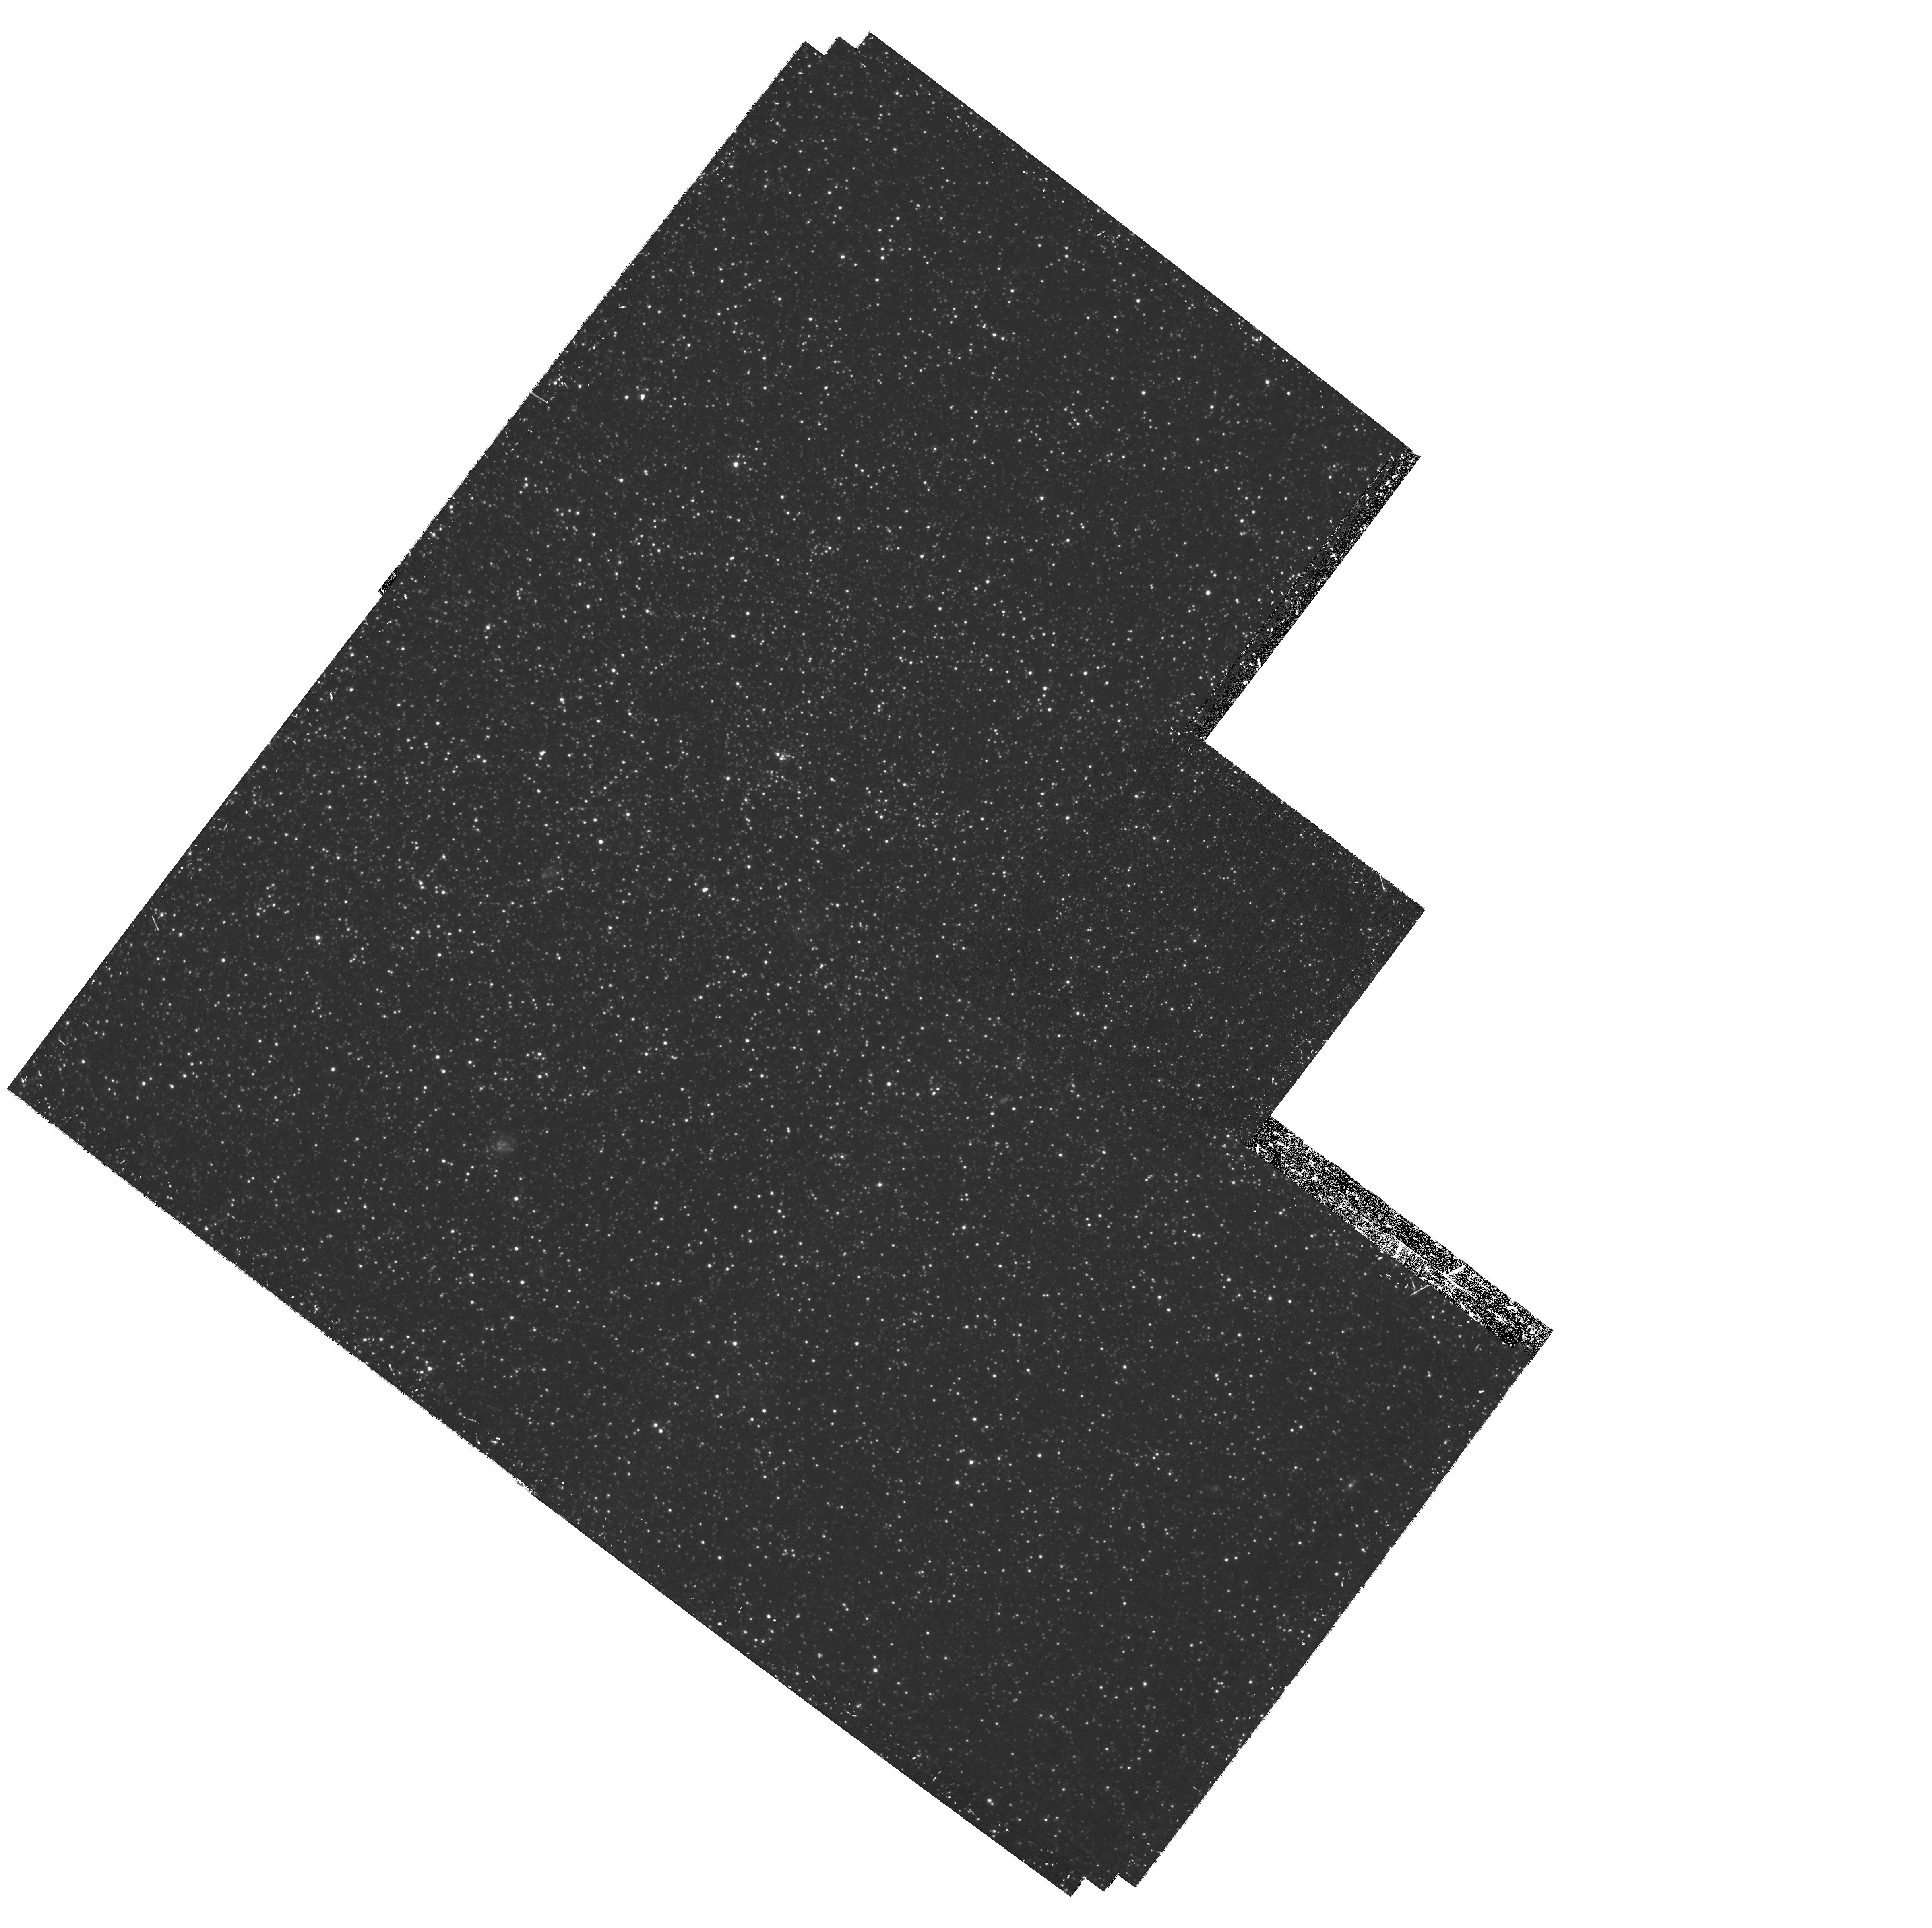
Target: LEO-I-B. Instrument: WFPC2/PC. Filter: F450W. Exposure: 1.4 h. Observation ID: hst_10520_52_wfpc2_pc_f450w_u9gz52

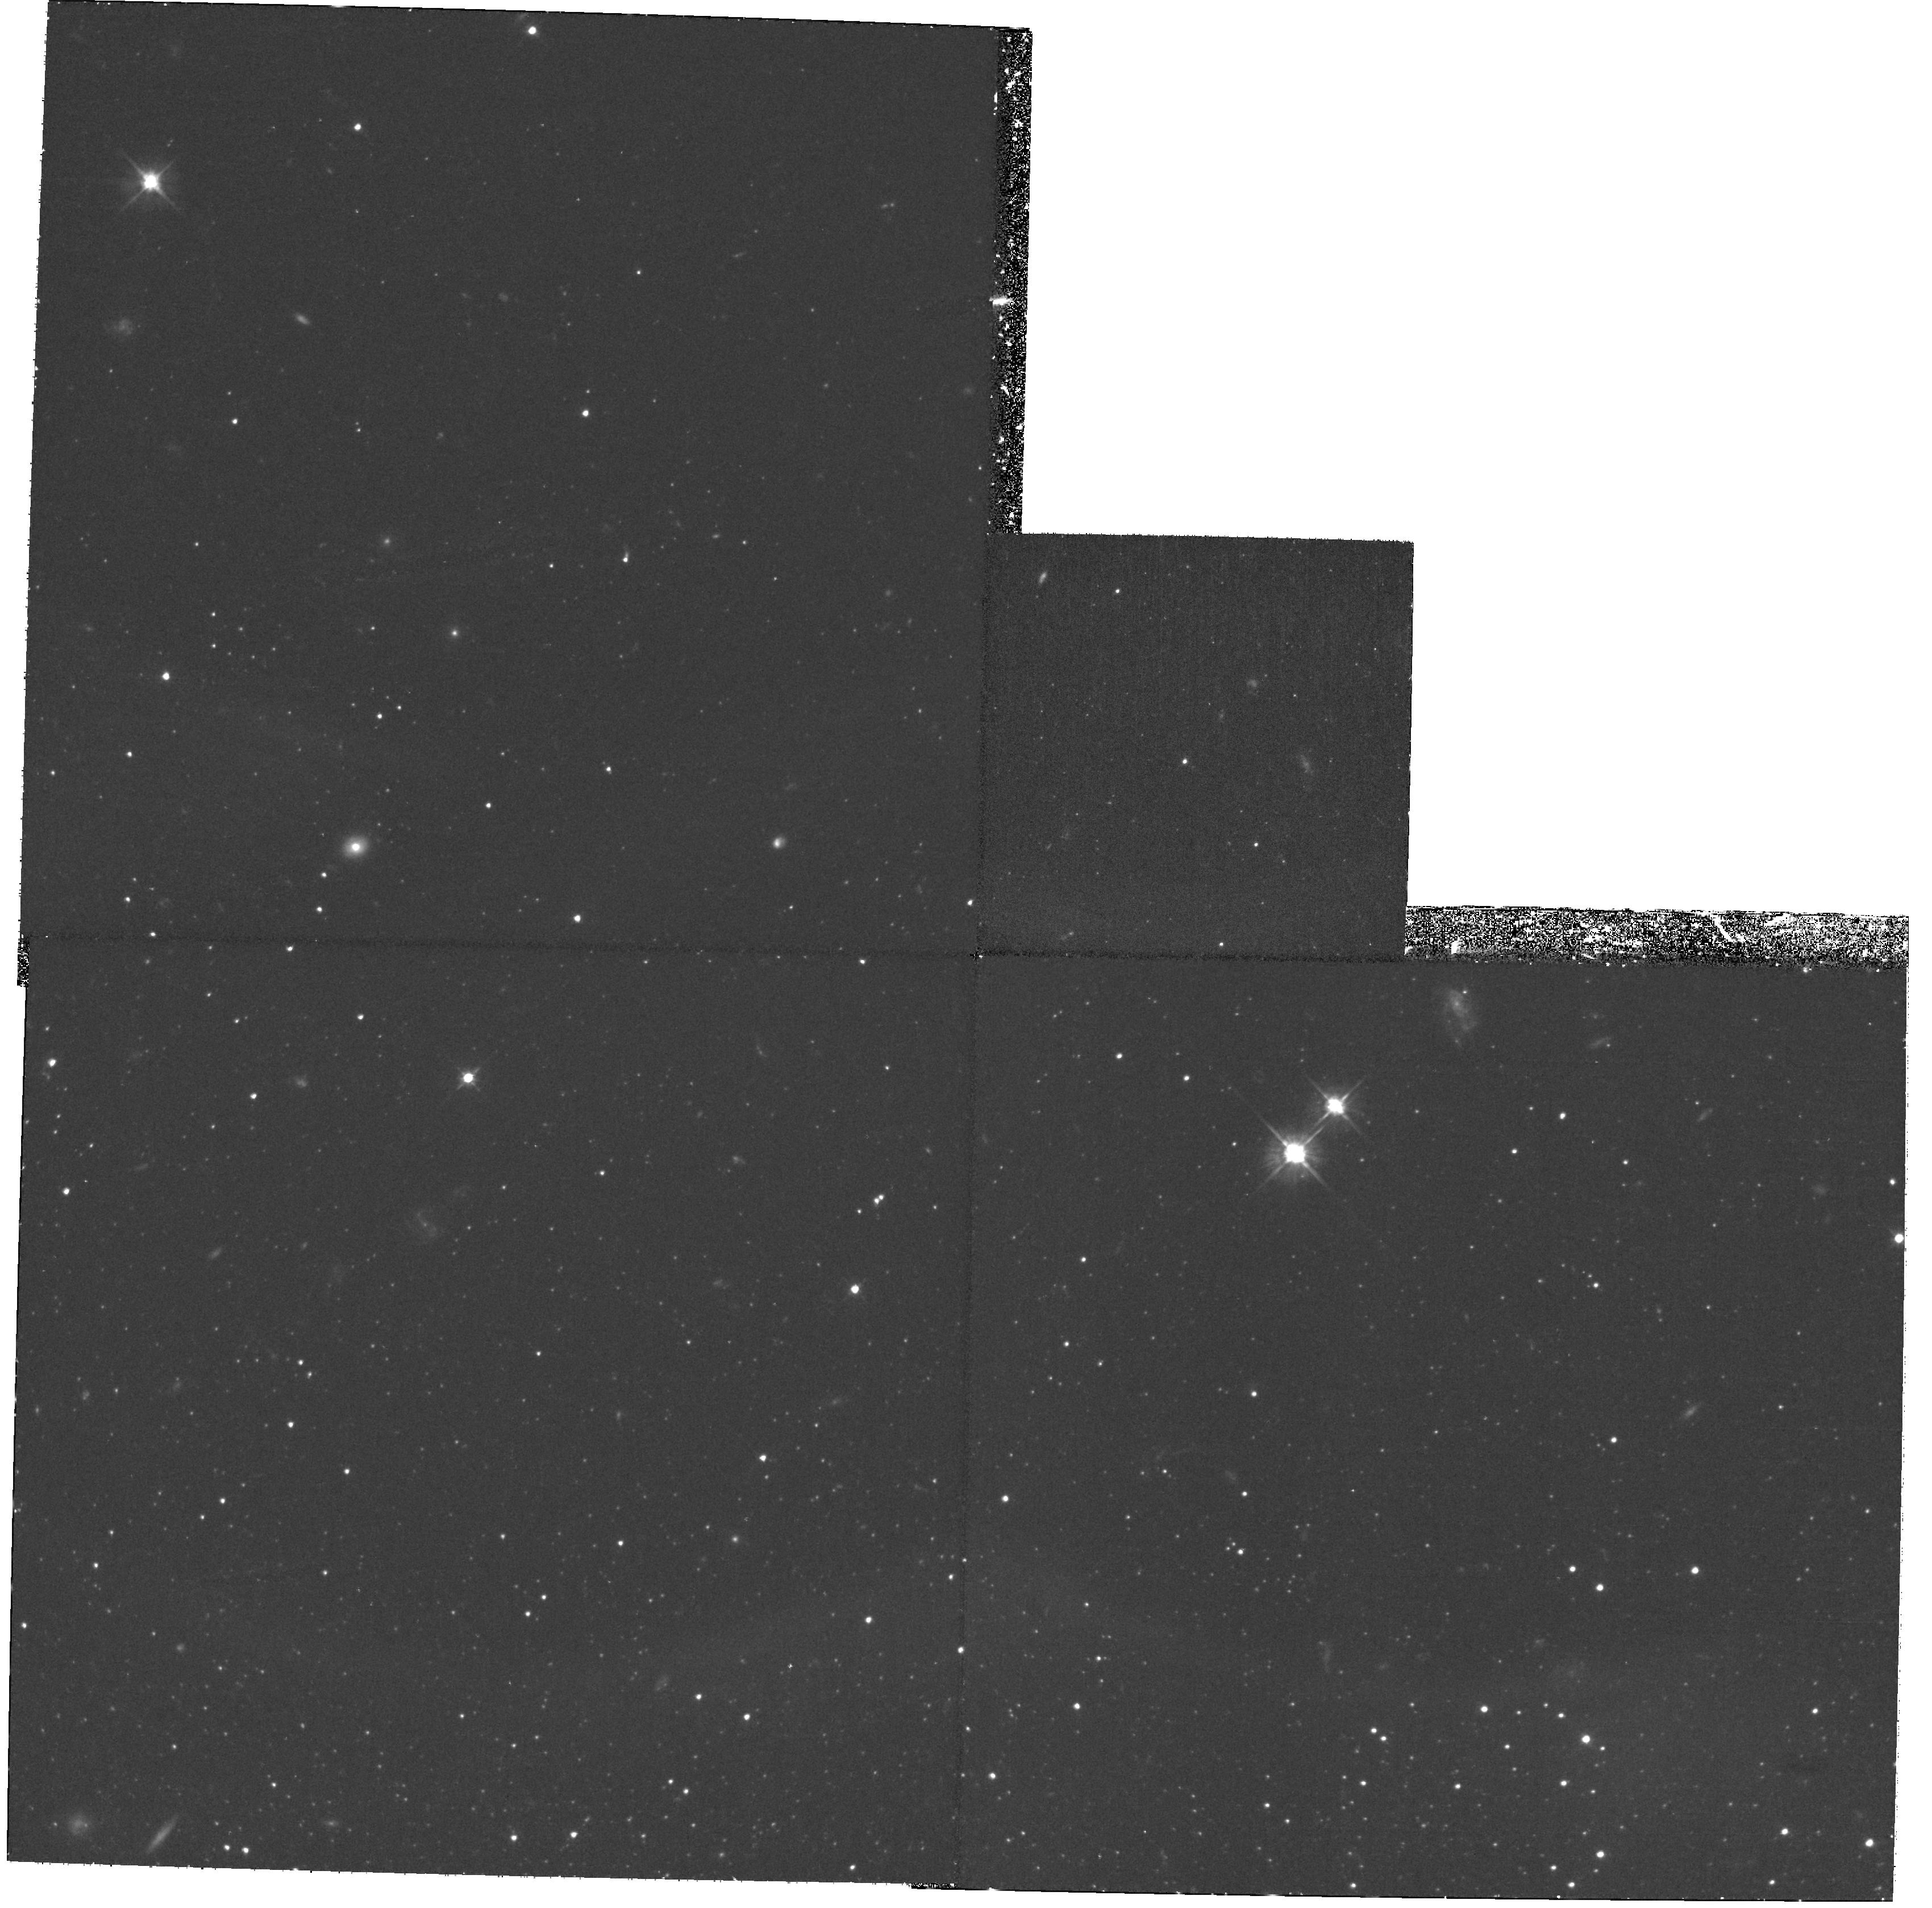
Target: LEO-I. Instrument: WFPC2/PC. Filter: F555W. Exposure: 1.8 h. Observation ID: hst_10520_02_wfpc2_pc_f555w_u9gz02

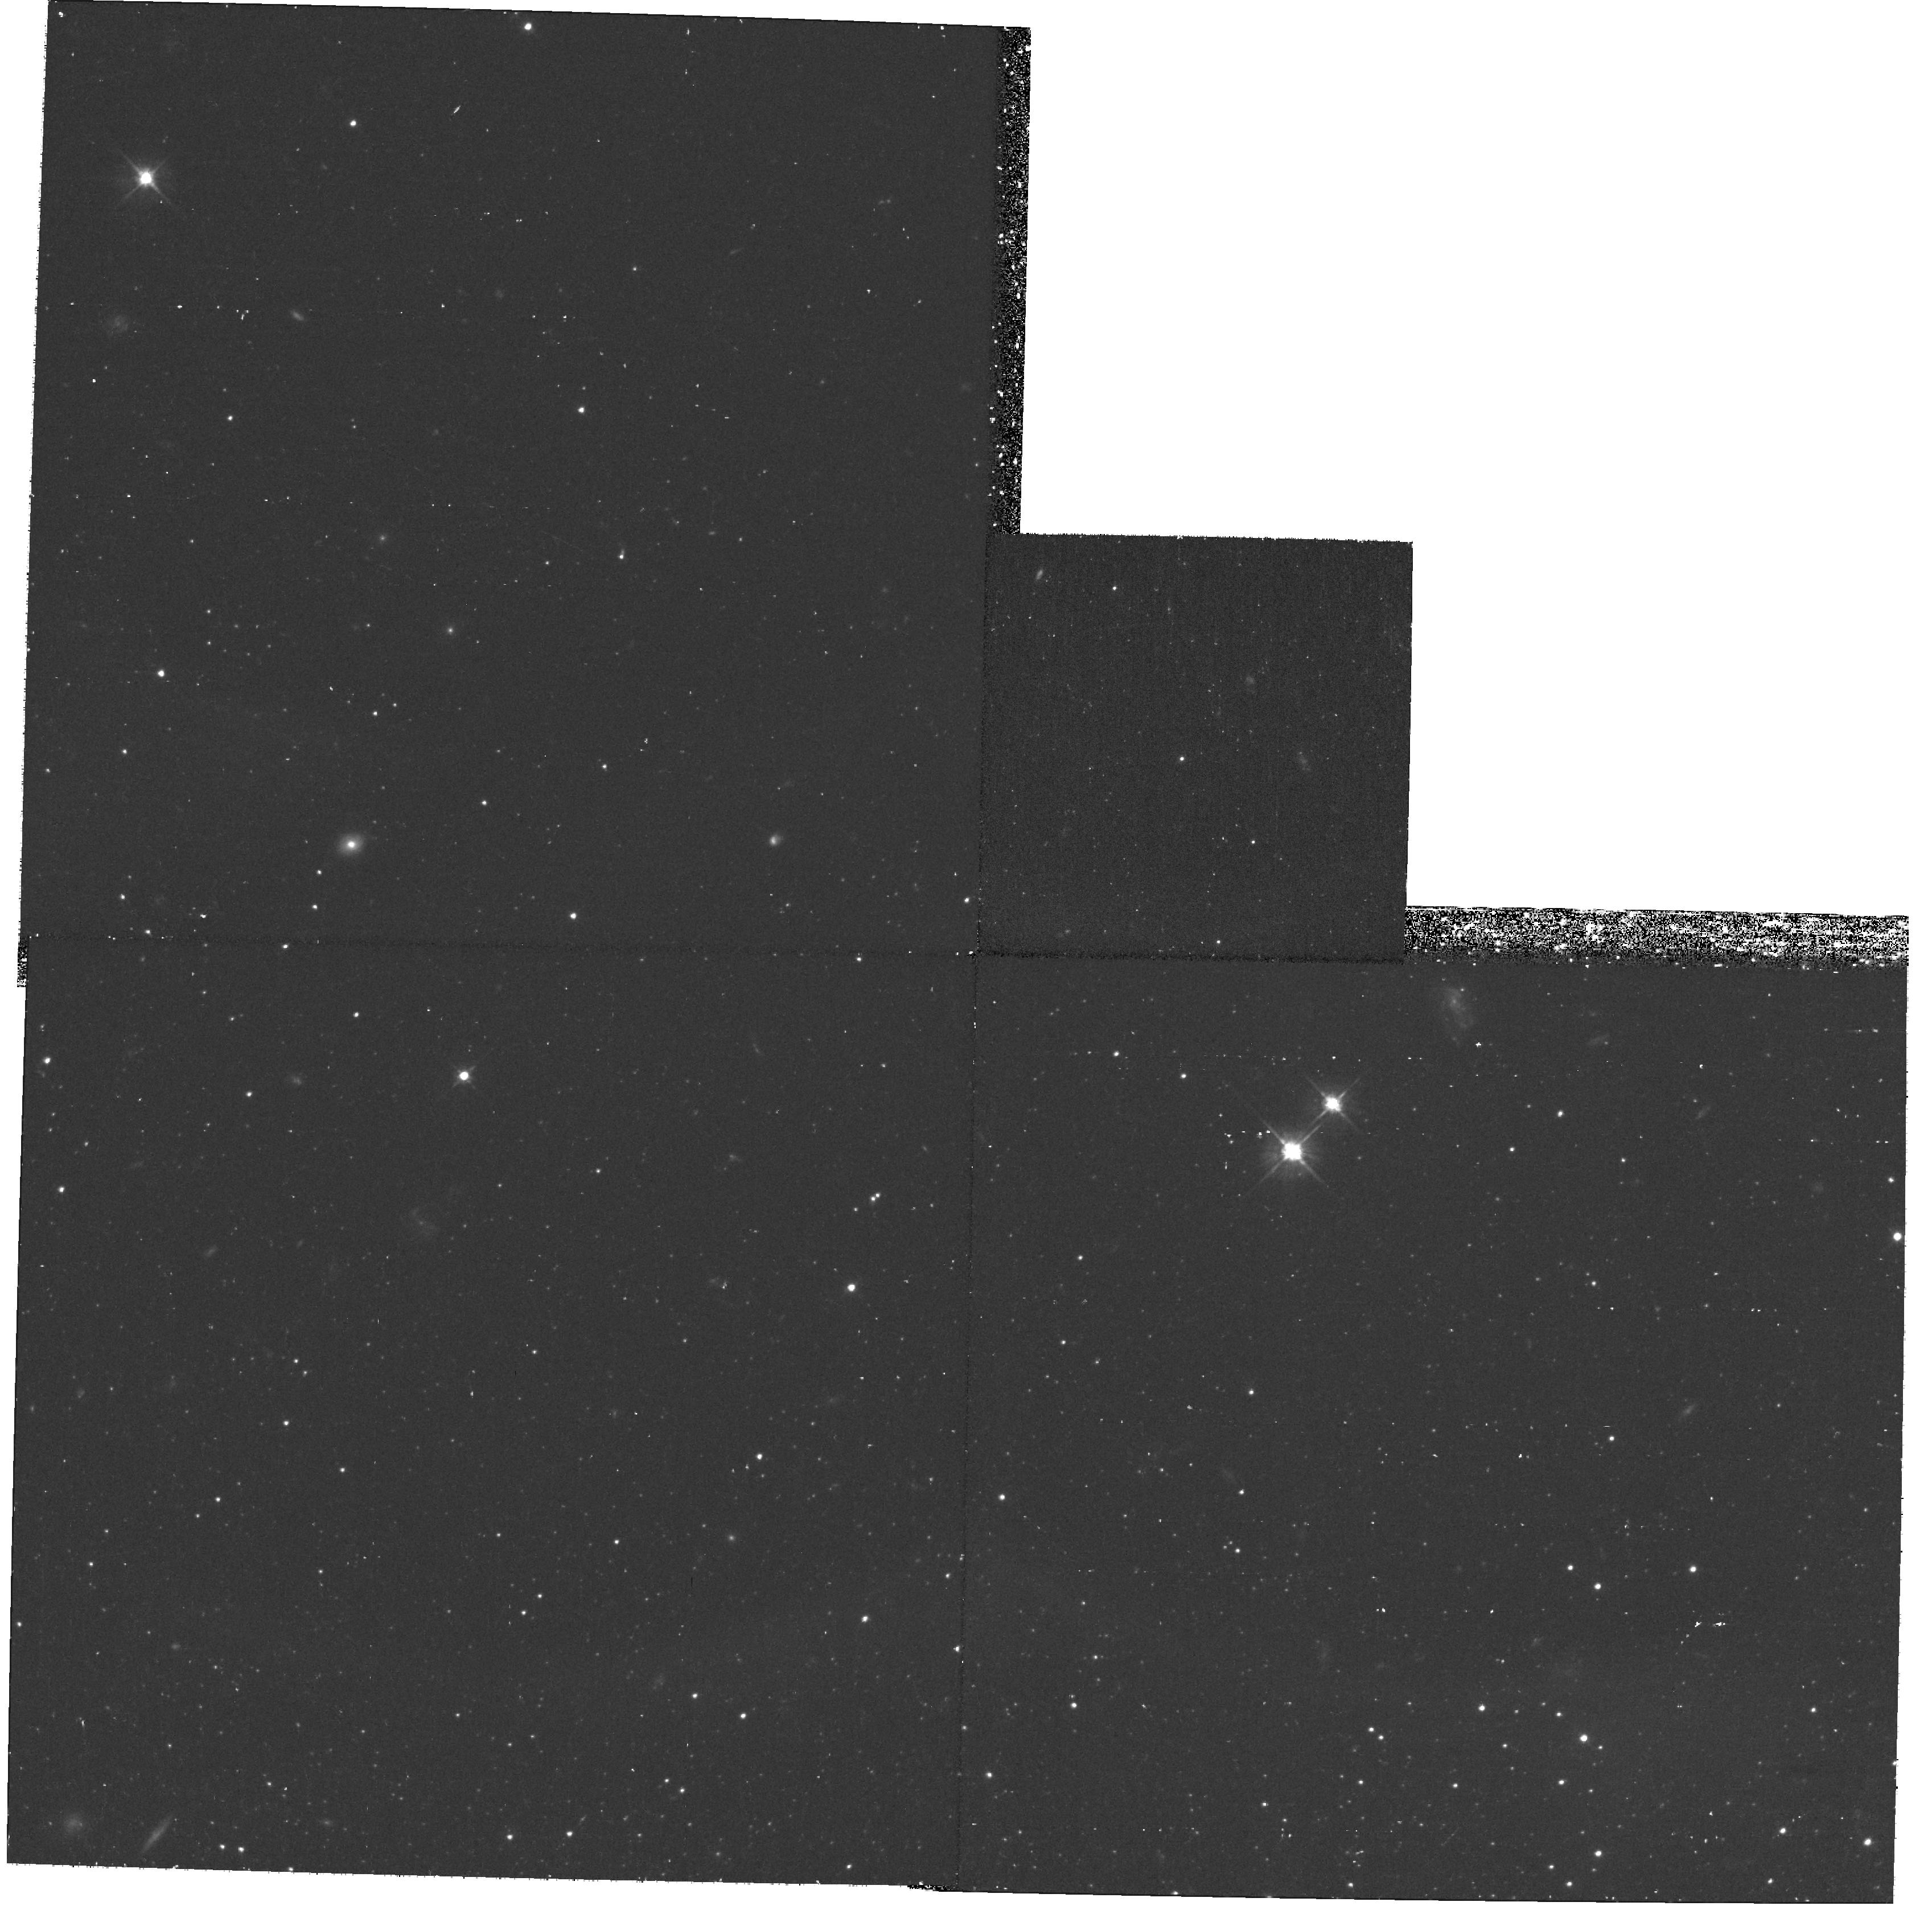
Target: field at RA 152.095°, Dec 12.400°. Instrument: WFPC2/PC. Filter: F555W. Exposure: 53 min. Observation ID: hst_10520_01_wfpc2_pc_f555w_u9gz01

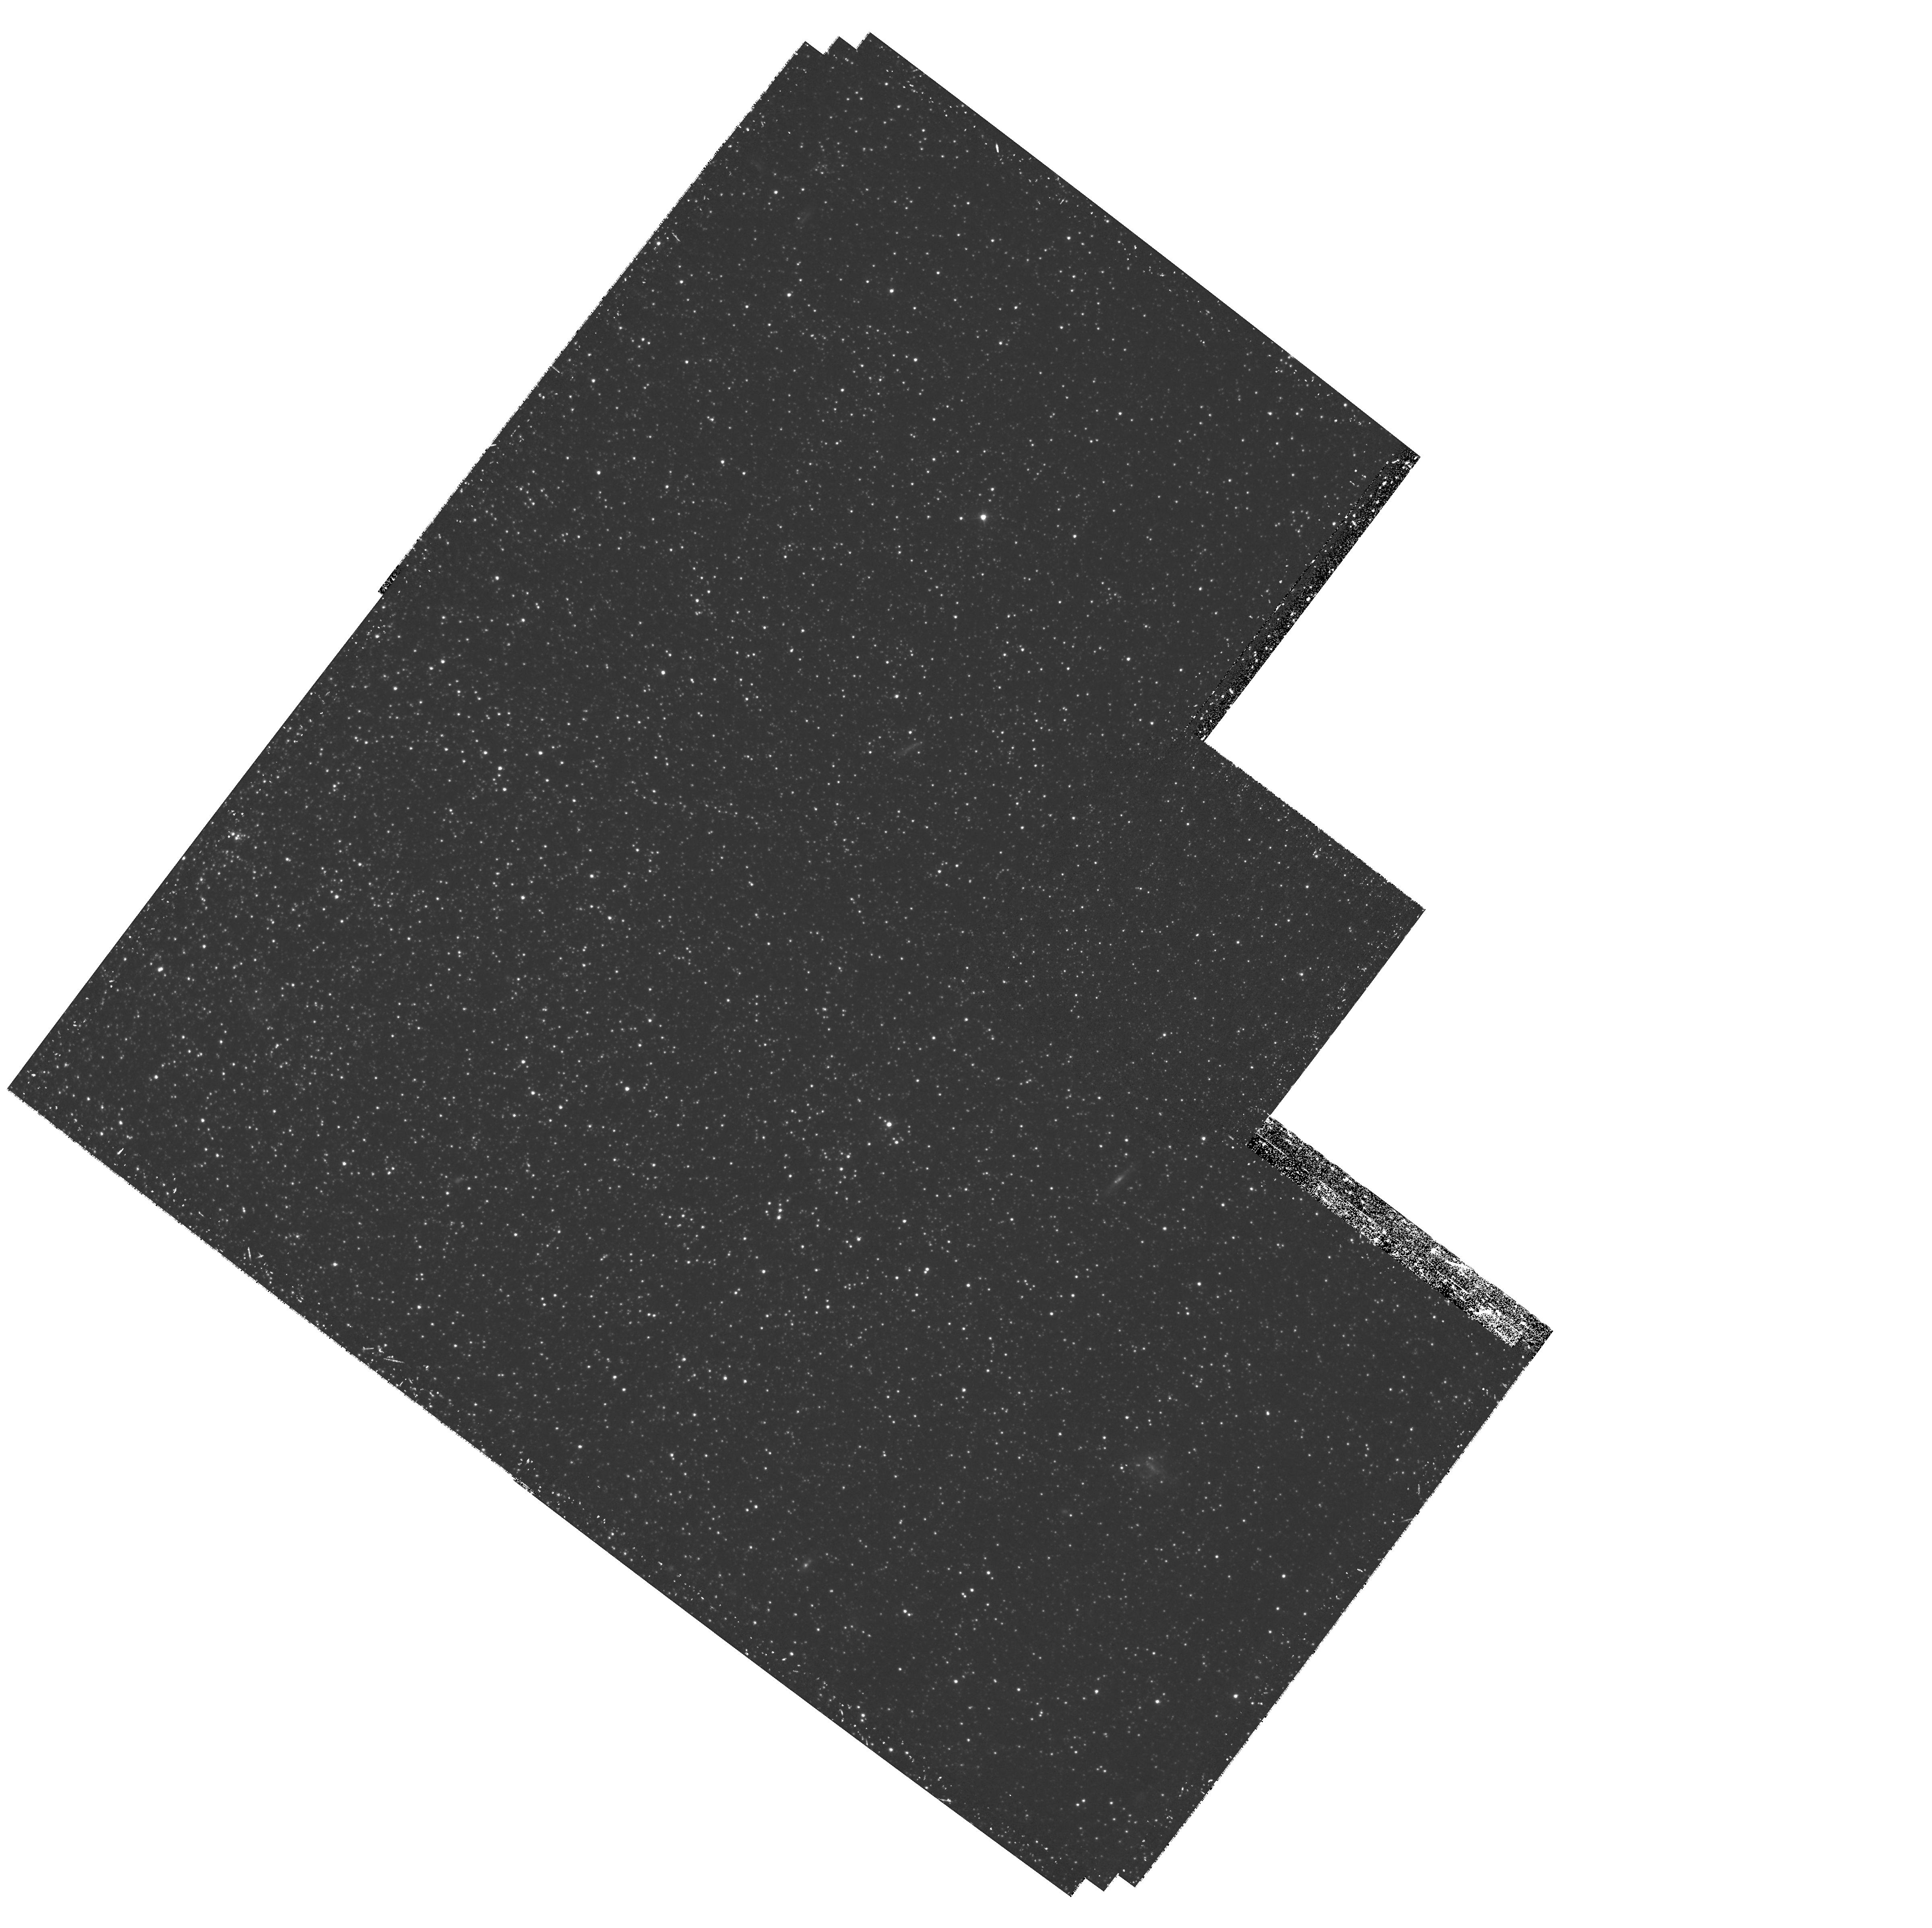
Target: LEO-I-C. Instrument: WFPC2/PC. Filter: F450W. Exposure: 1.4 h. Observation ID: hst_10520_53_wfpc2_pc_f450w_u9gz53

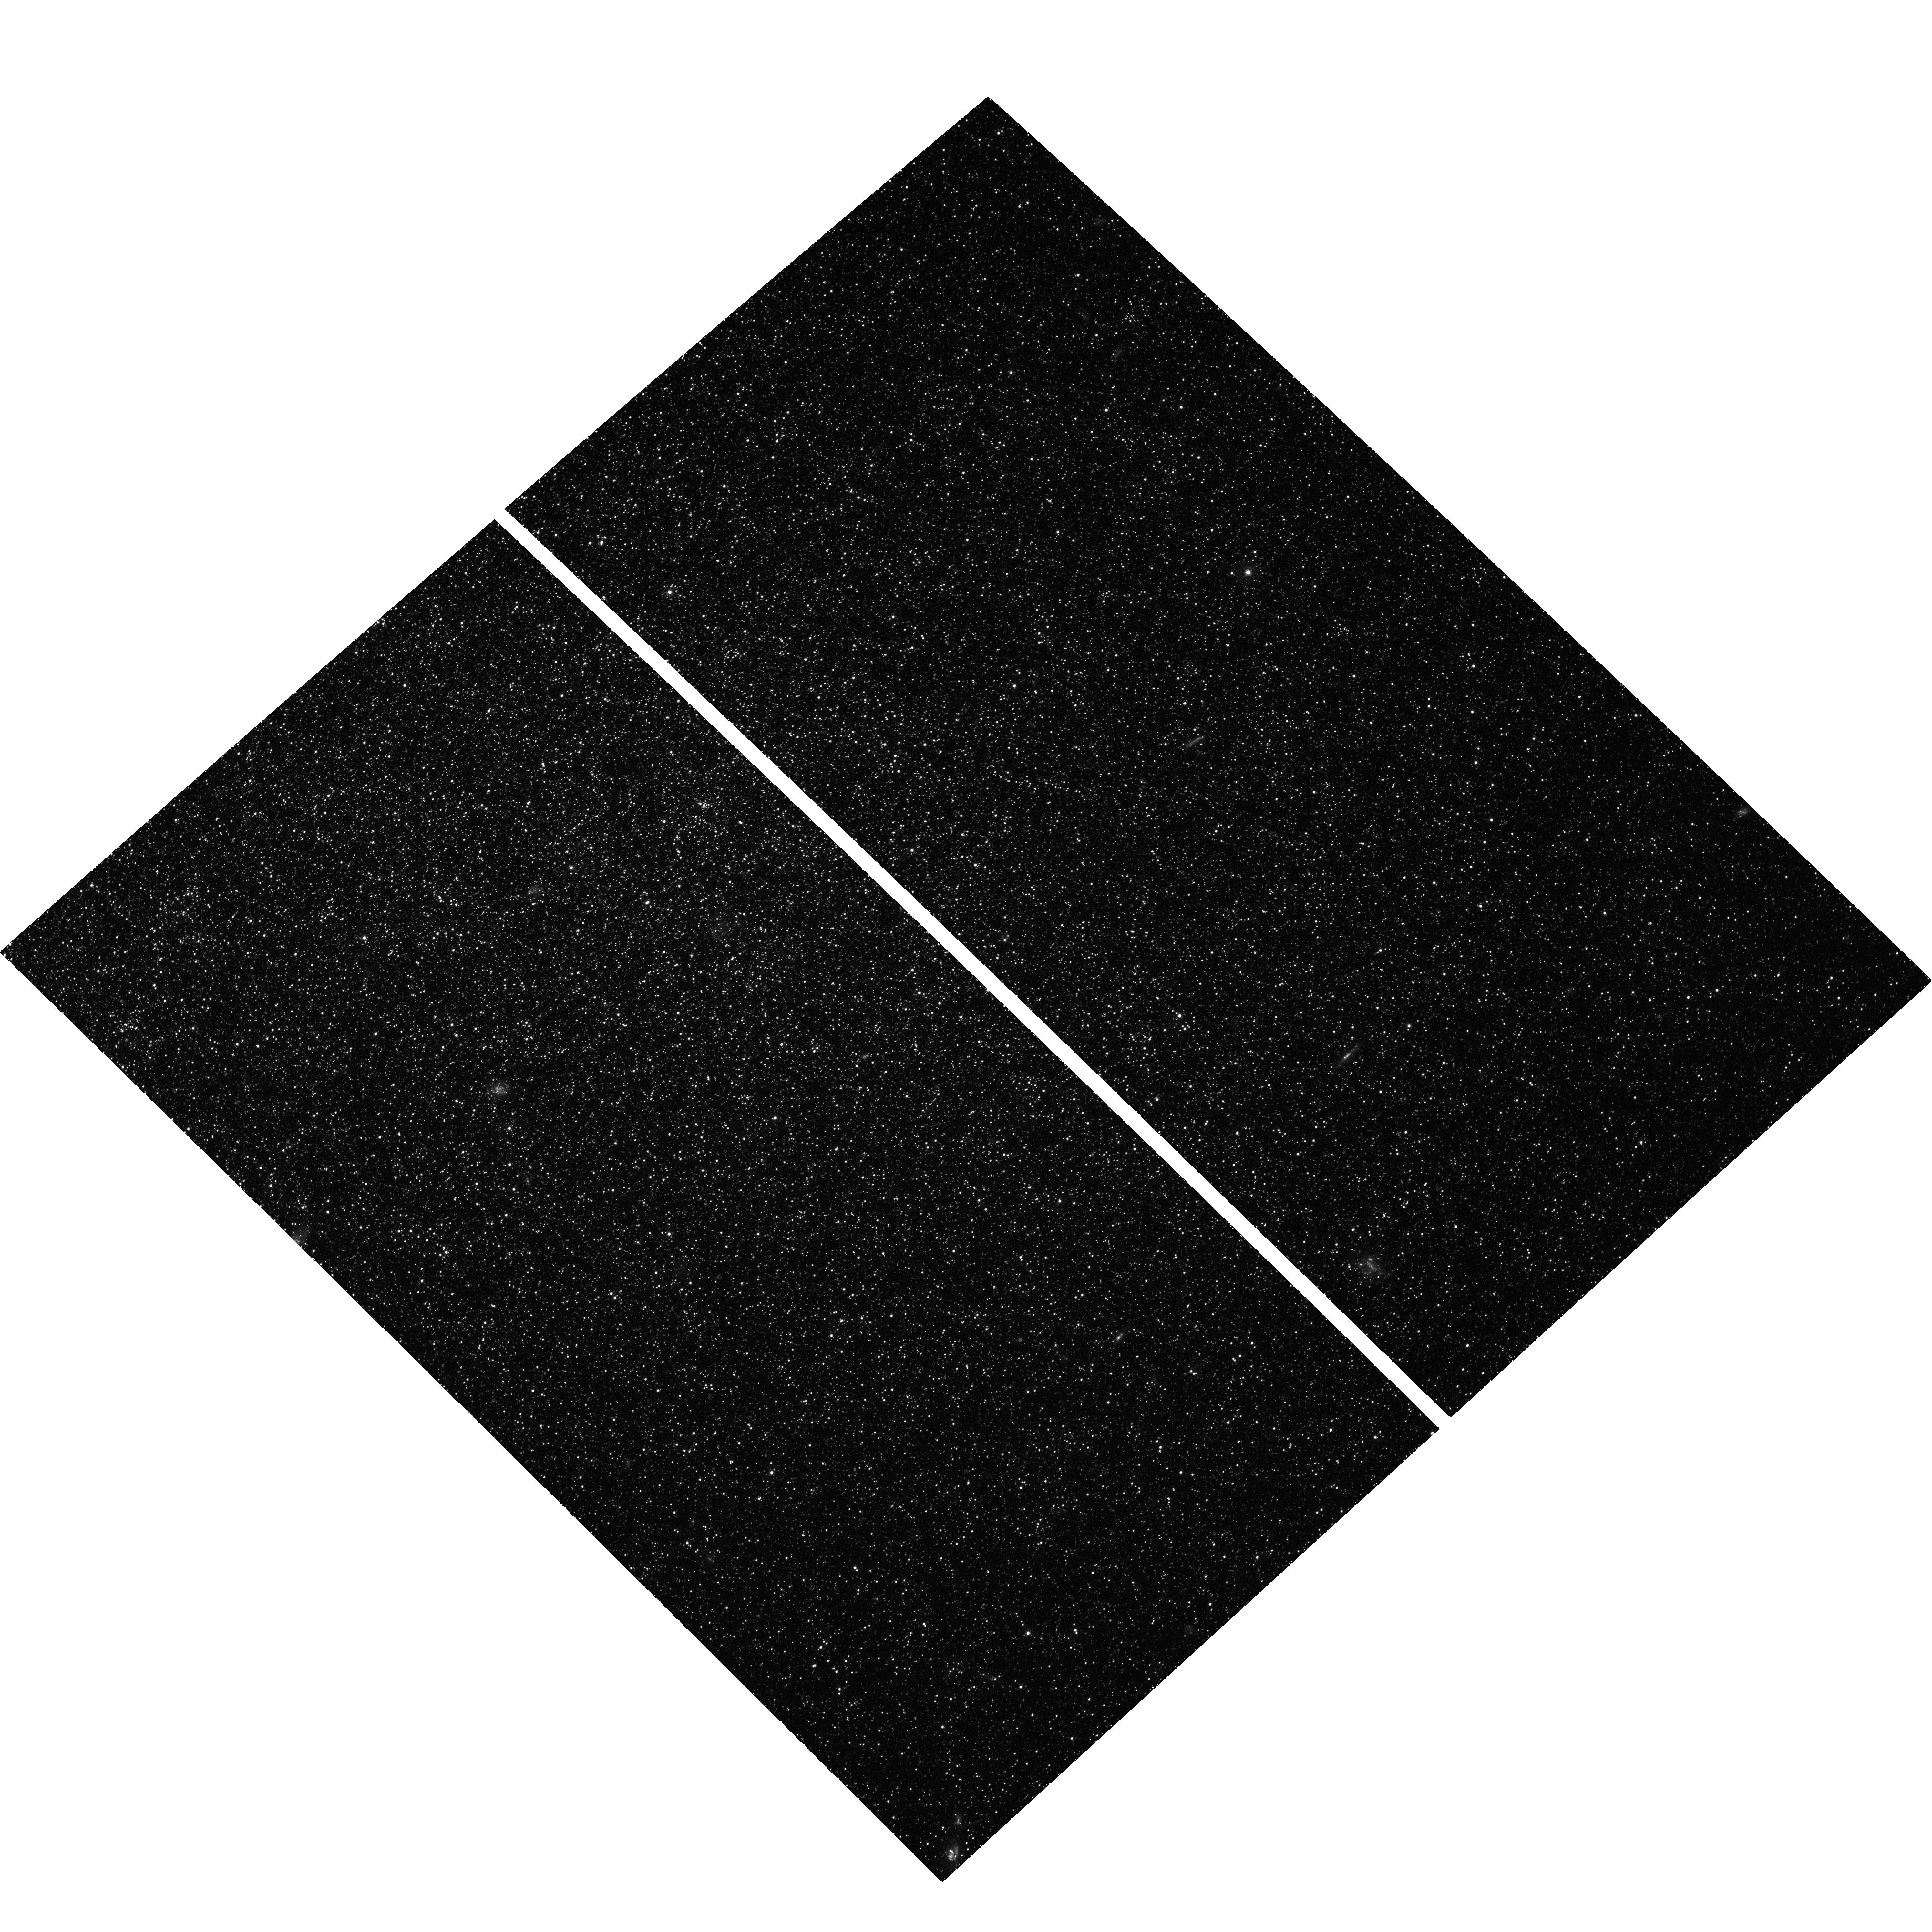
Target: LEO-I. Instrument: ACS/WFC. Filter: F435W. Exposure: 1.9 h. Observation ID: hst_10520_02_acs_wfc_f435w_j9gz02

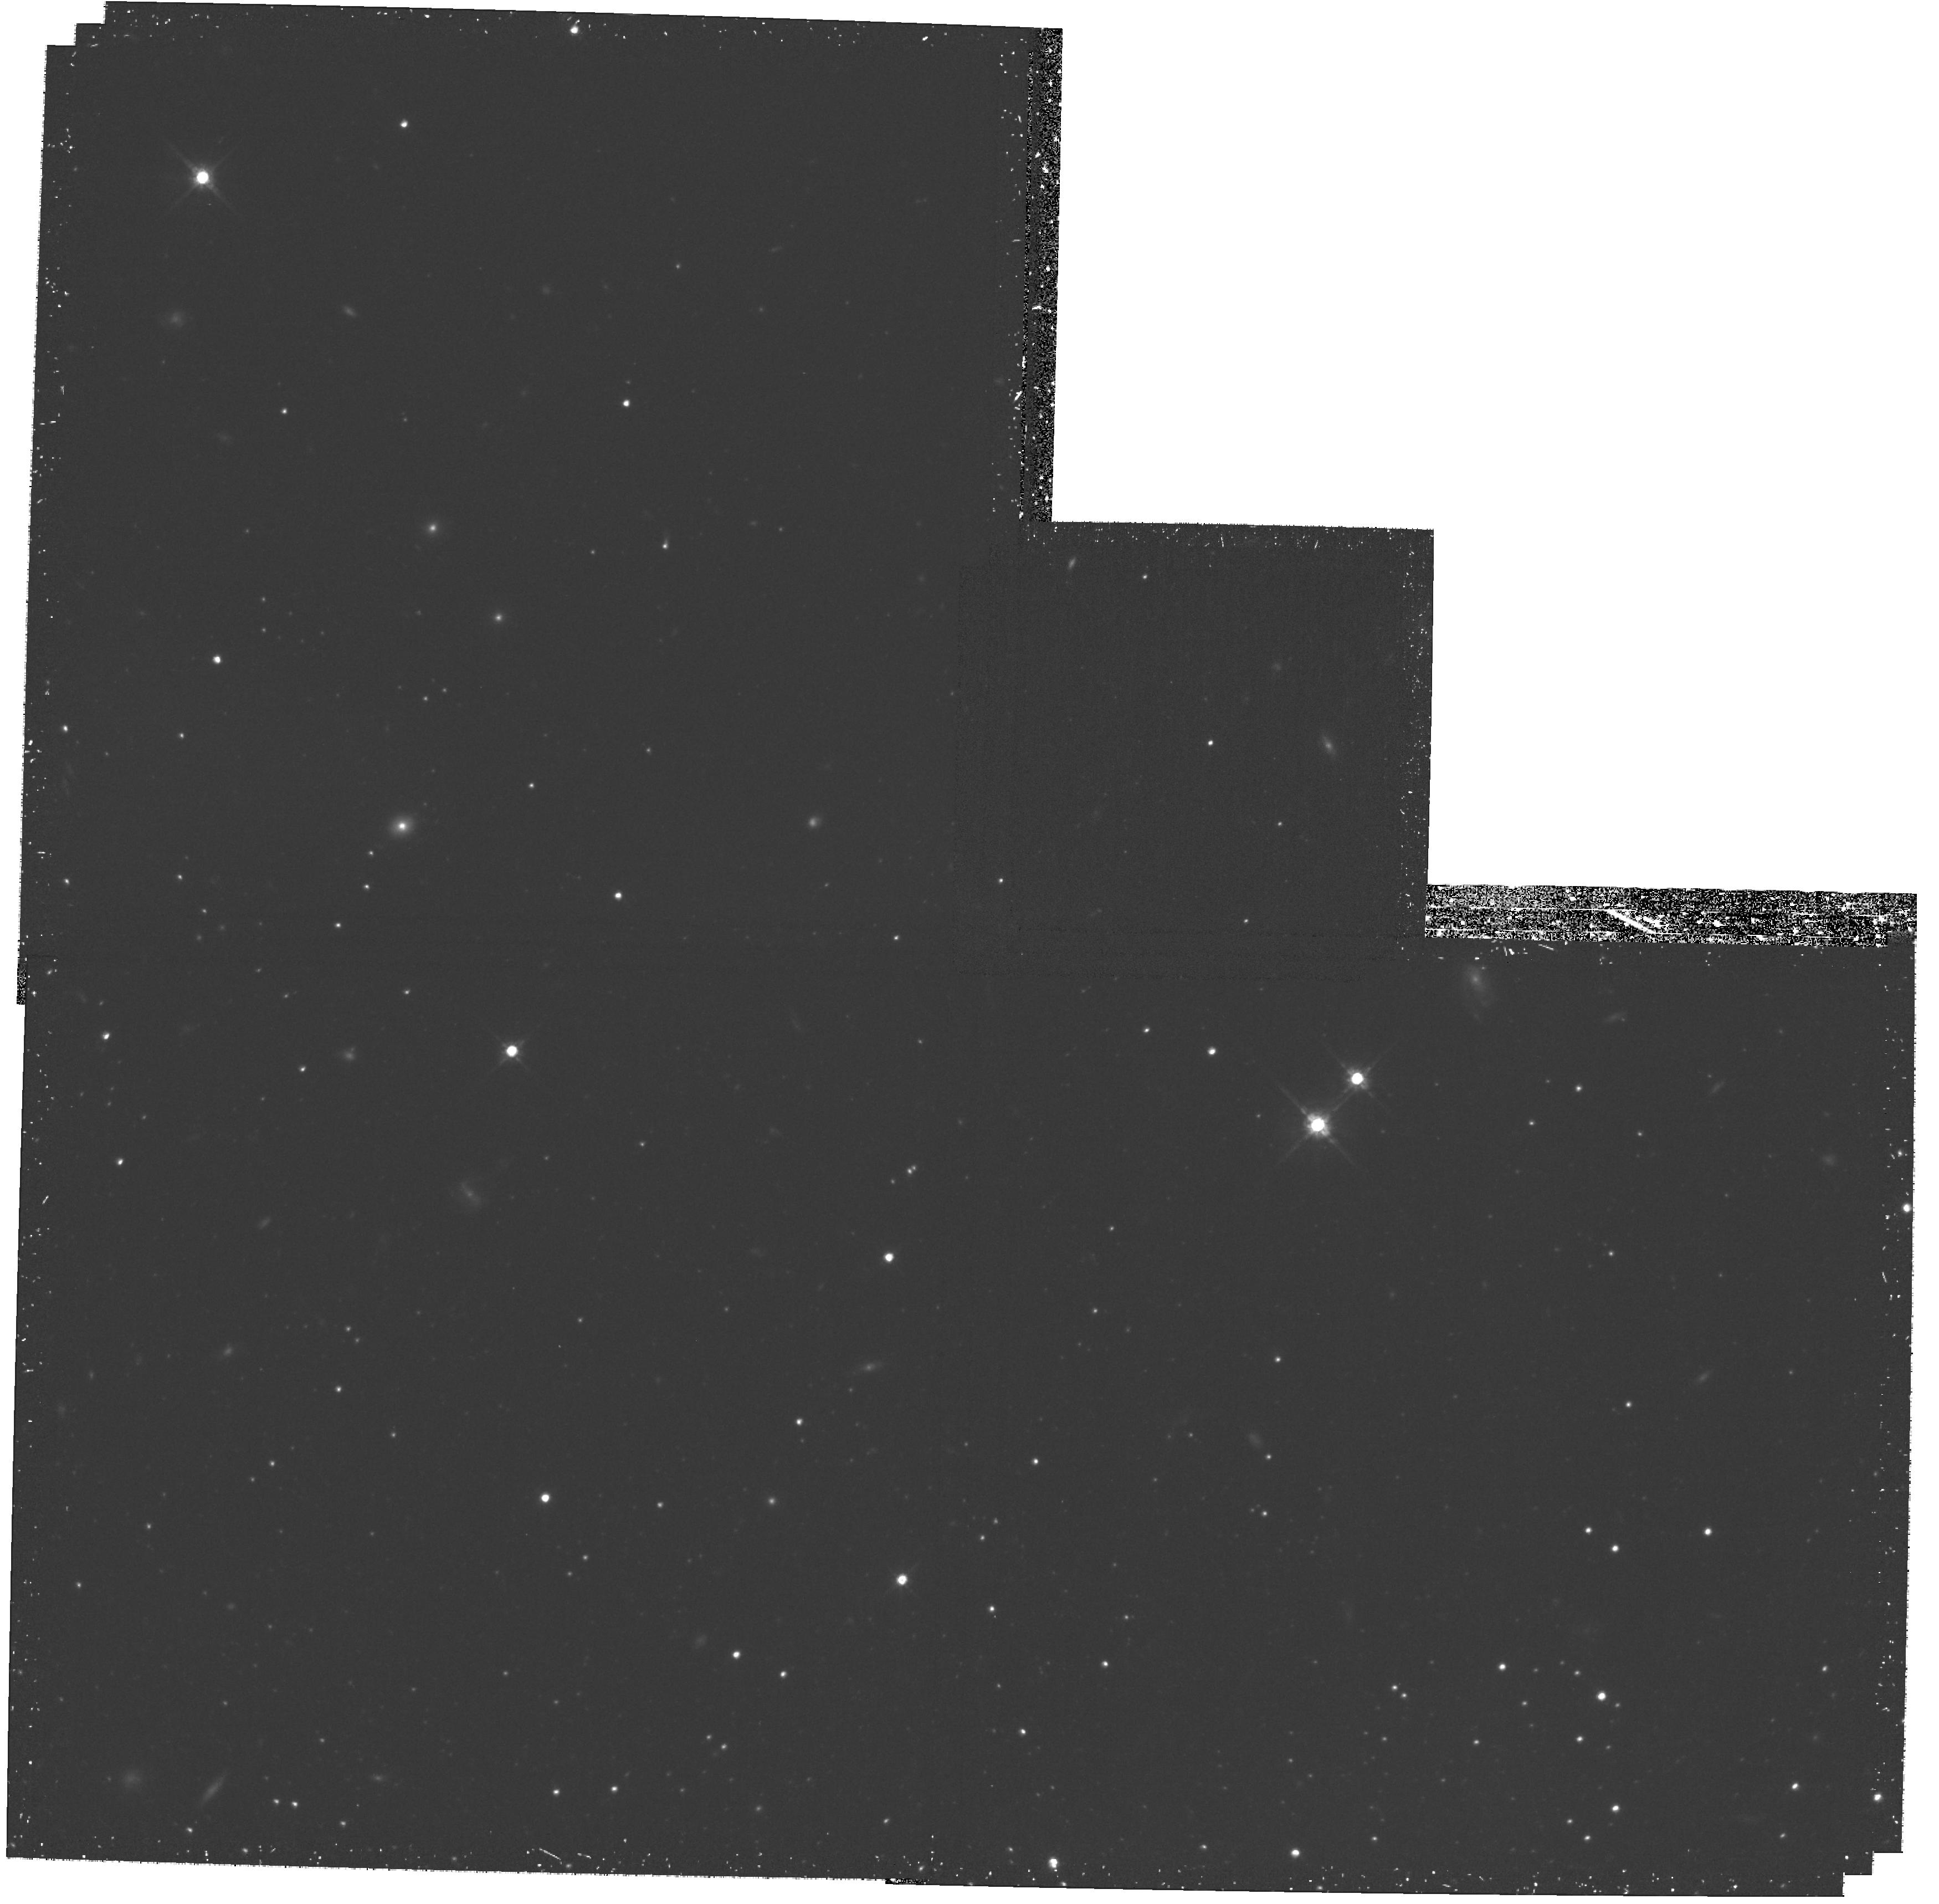
Target: LEO-I. Instrument: WFPC2/PC. Filter: F814W. Exposure: 1.3 h. Observation ID: hst_10520_05_wfpc2_pc_f814w_u9gz05

Resolving the Complex Star Formation History of the Leo I Dwarf Spheroidal Galaxy (PI: Smecker-Hane, Tammy A.)

Determining the star formation histories (SFHs) and chemical evolution of nearby galaxies gives us powerful constrains on the physical processes that regulate galaxy evolution. The SFHs can be measured most accurately by comparing the observed densities of stars in color-magnitude diagrams (CMDs) to predictions from stellar evolutionary models. WFPC2 imaging of the Leo I dSph shows it is unique because its stellar population is relatively young. Approximately 68% of its stars formed between 1 and 7 Gyr ago and only 12% of its stars formed >~ 10 Gyr ago. We propose to vastly improve the derived SFH of Leo I by exploiting ACS/WFC's higher quantum efficiency at bluer wavelengths, higher spatial resolution, and larger field-of-view. The figure of merit for our proposed observations, defined as the age resolution times the number of stars detected, will be a factor of 12 higher than existing WFPC2 observations. To surmount the degeneracy of age and metallicity in the CMD, we have independently measured the metallicity distribution of its stars using spectroscopy. Simultaneously modeling the metallicity distribution and CMD, we will firmly constrain the evolution of the Leo I dSph, a unique example of an isolated dwarf galaxy that has not been influenced by interactions with the Milky Way or M31.